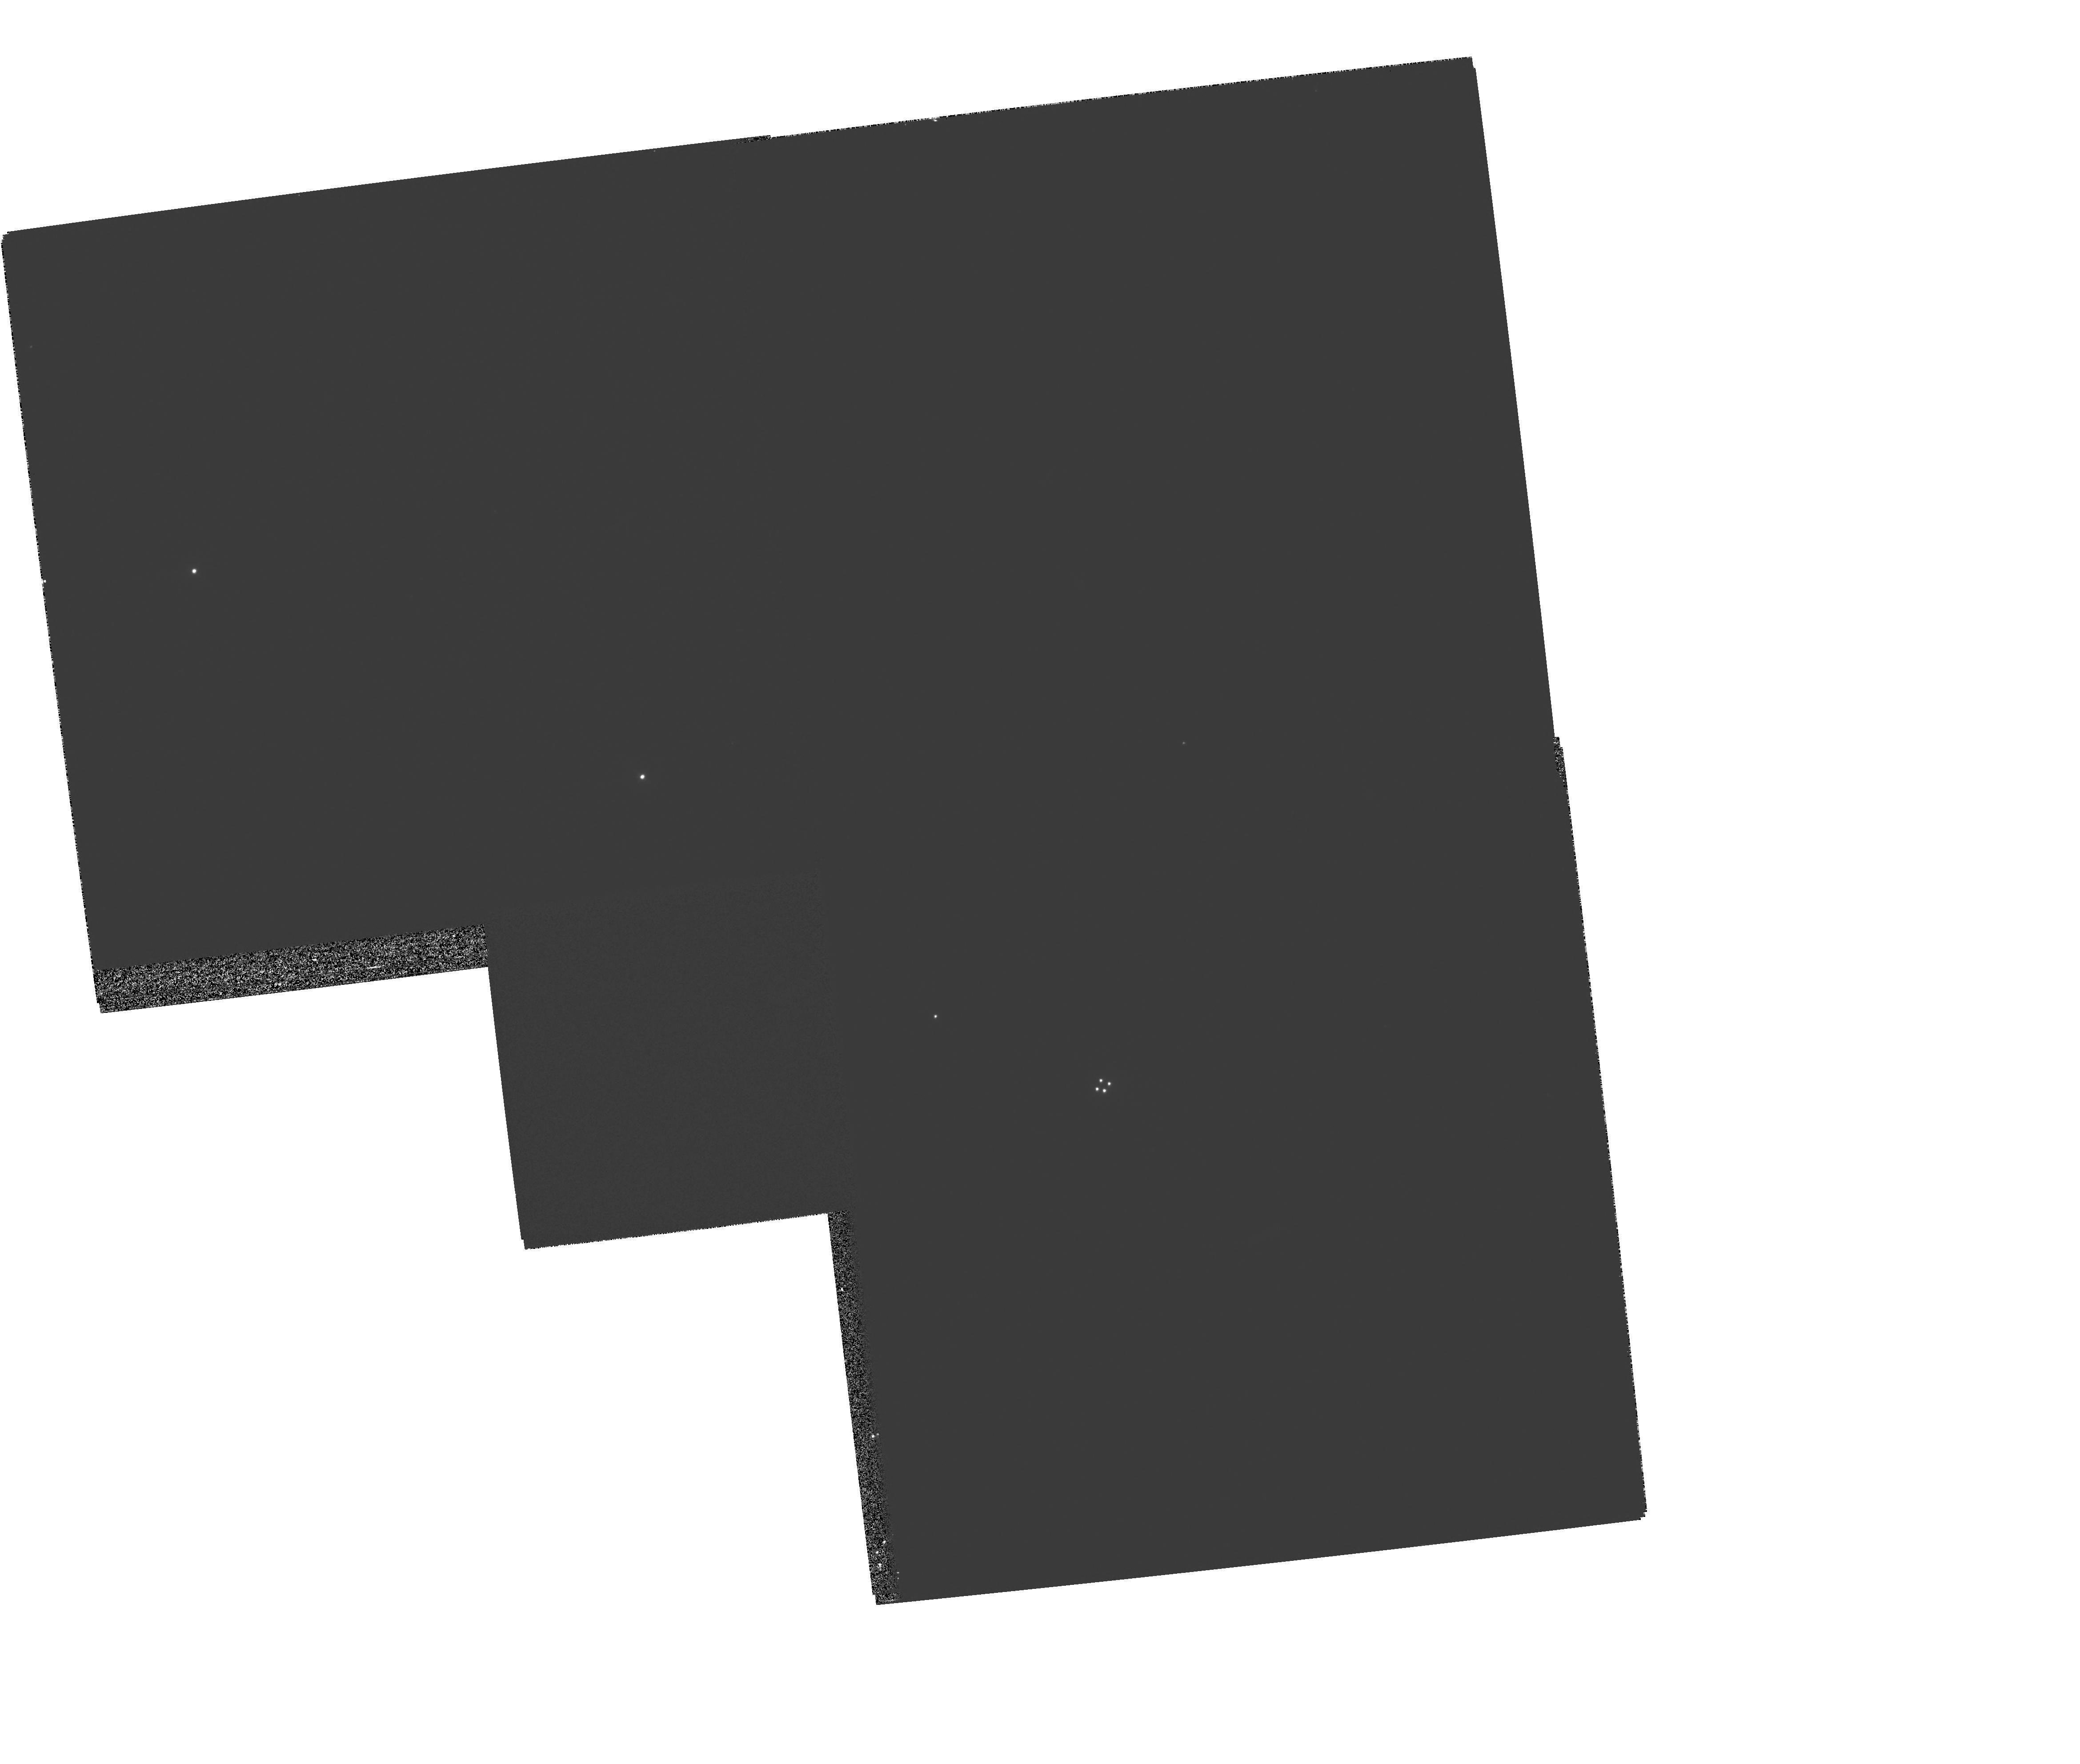
Target: MULTIPLE. Instrument: WFPC2/PC. Filter: F555W. Exposure: 5 min. Observation ID: hst_6815_07_wfpc2_pc_f555w_u3aj07

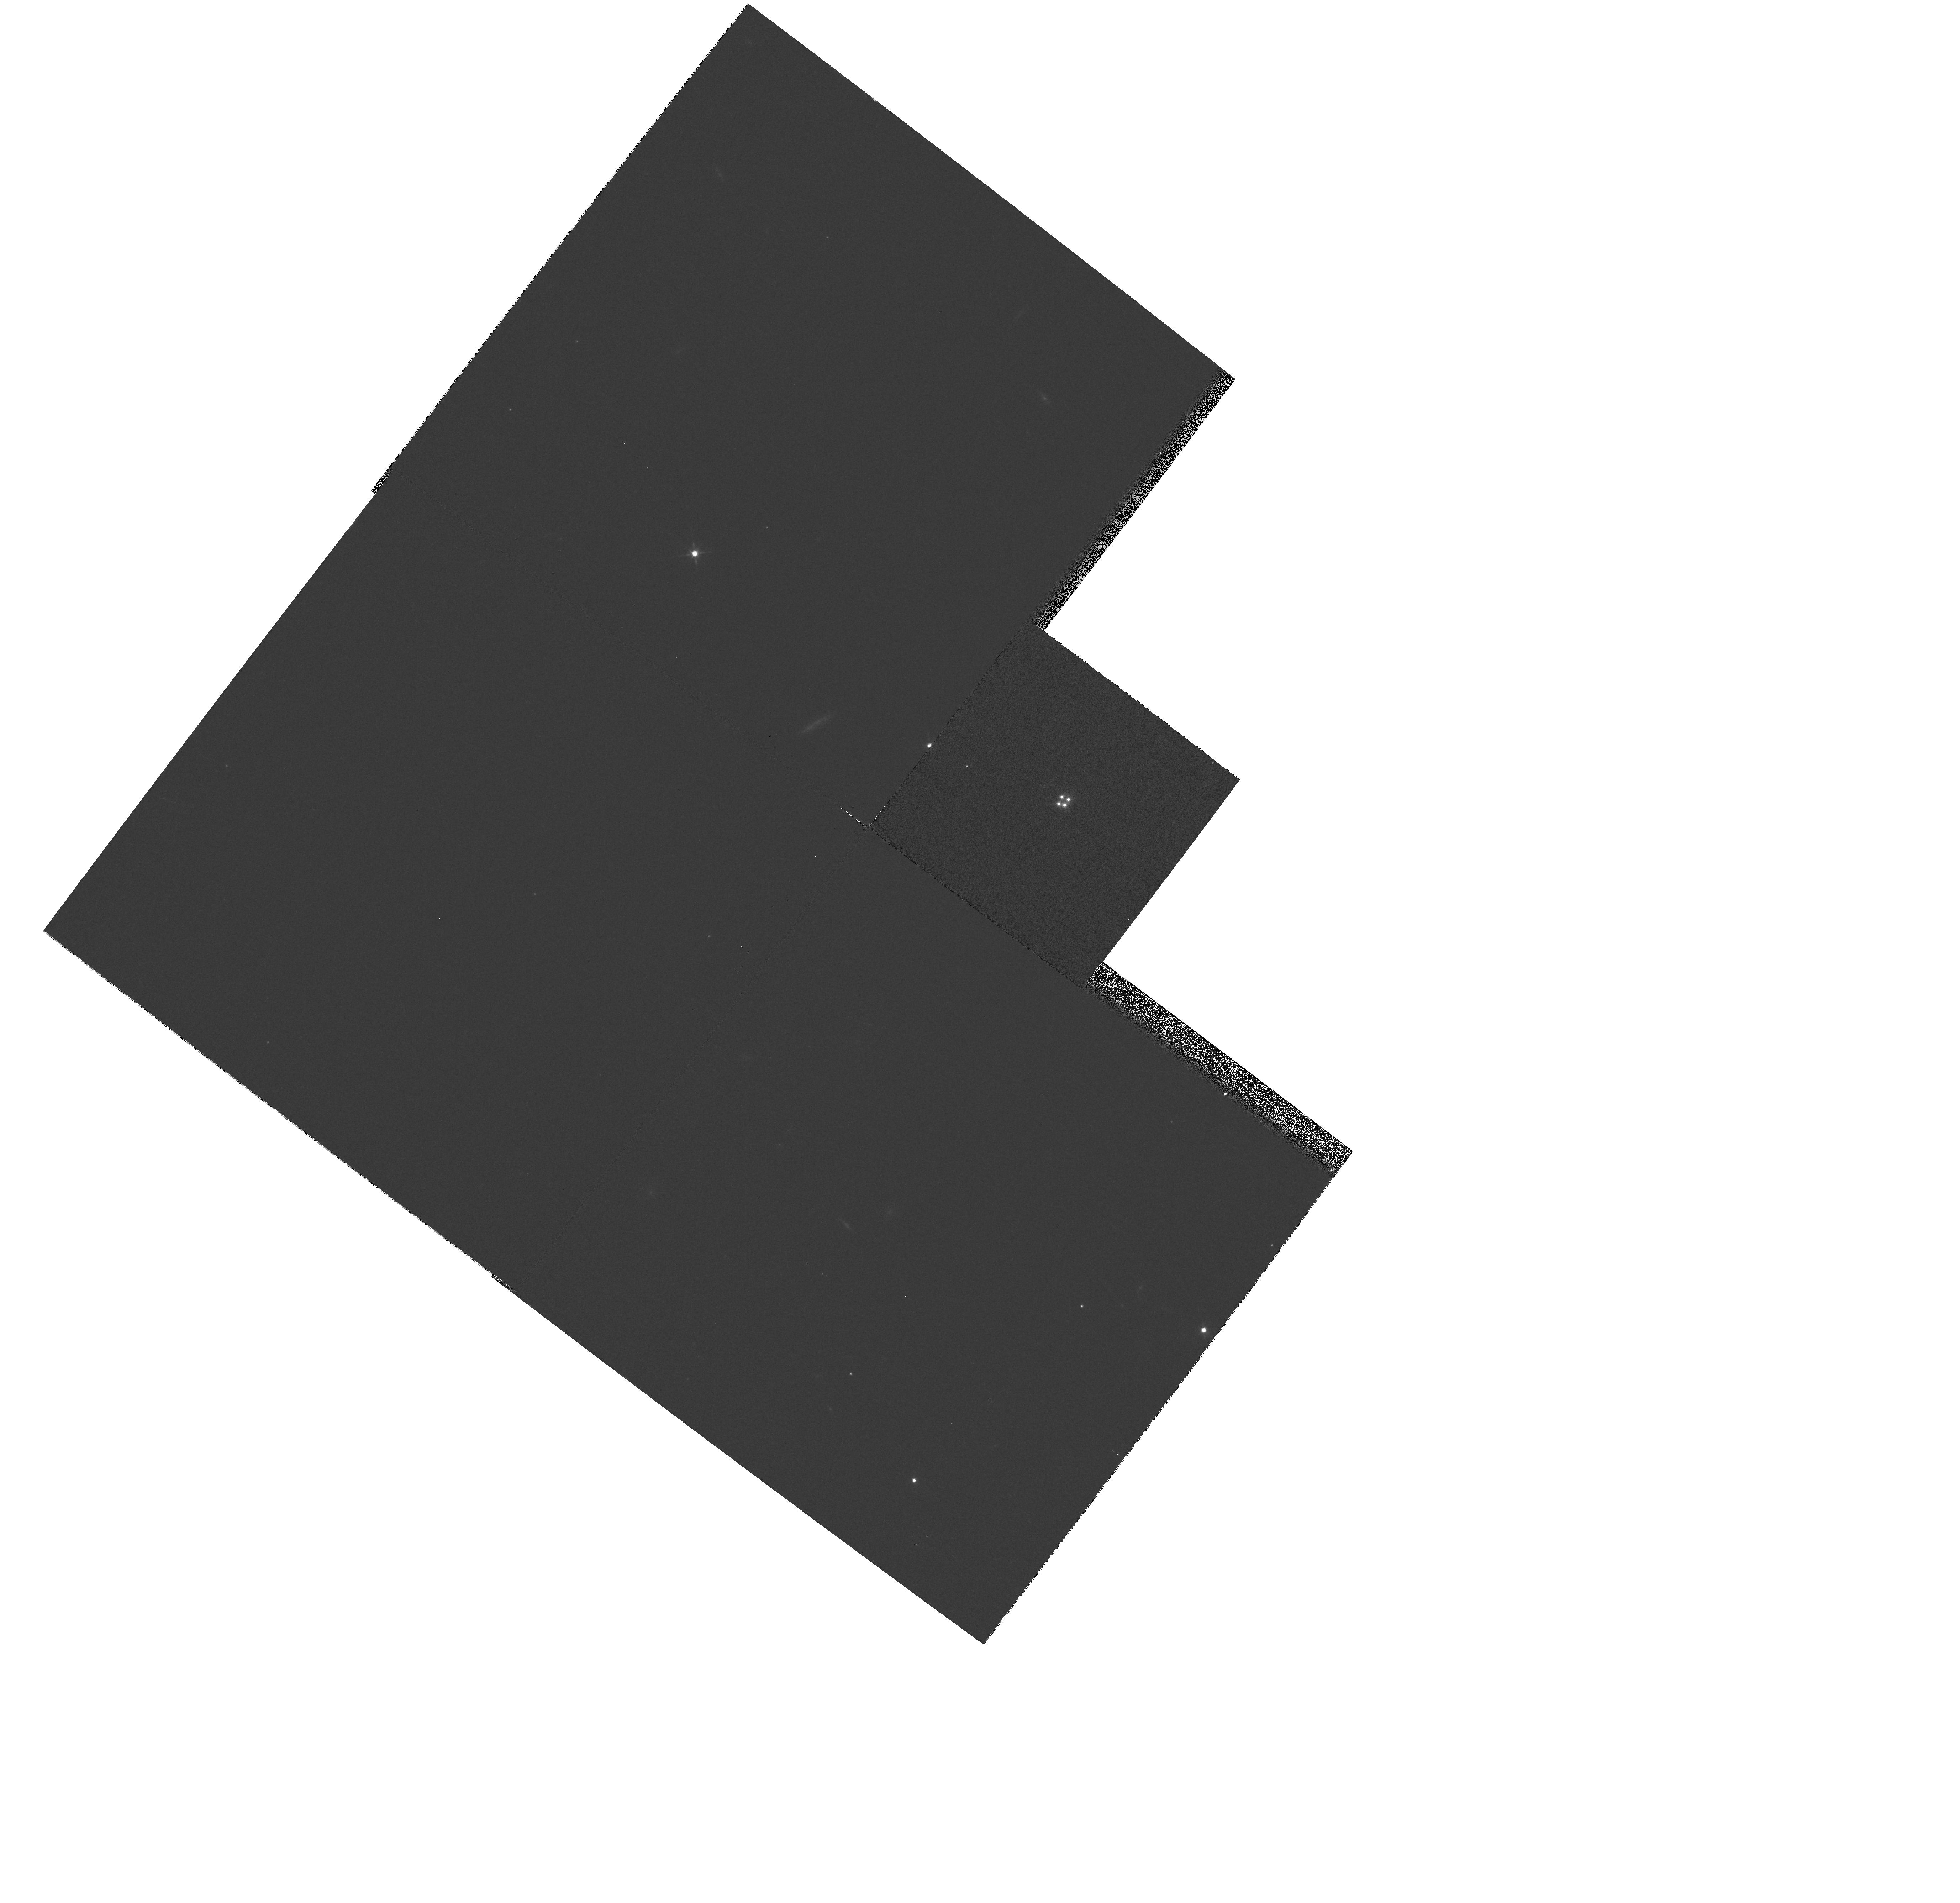
Target: H1413+1143-COMP-A. Instrument: WFPC2/PC. Filter: F702W. Exposure: 2 min. Observation ID: hst_6815_03_wfpc2_pc_f702w_u3aj03

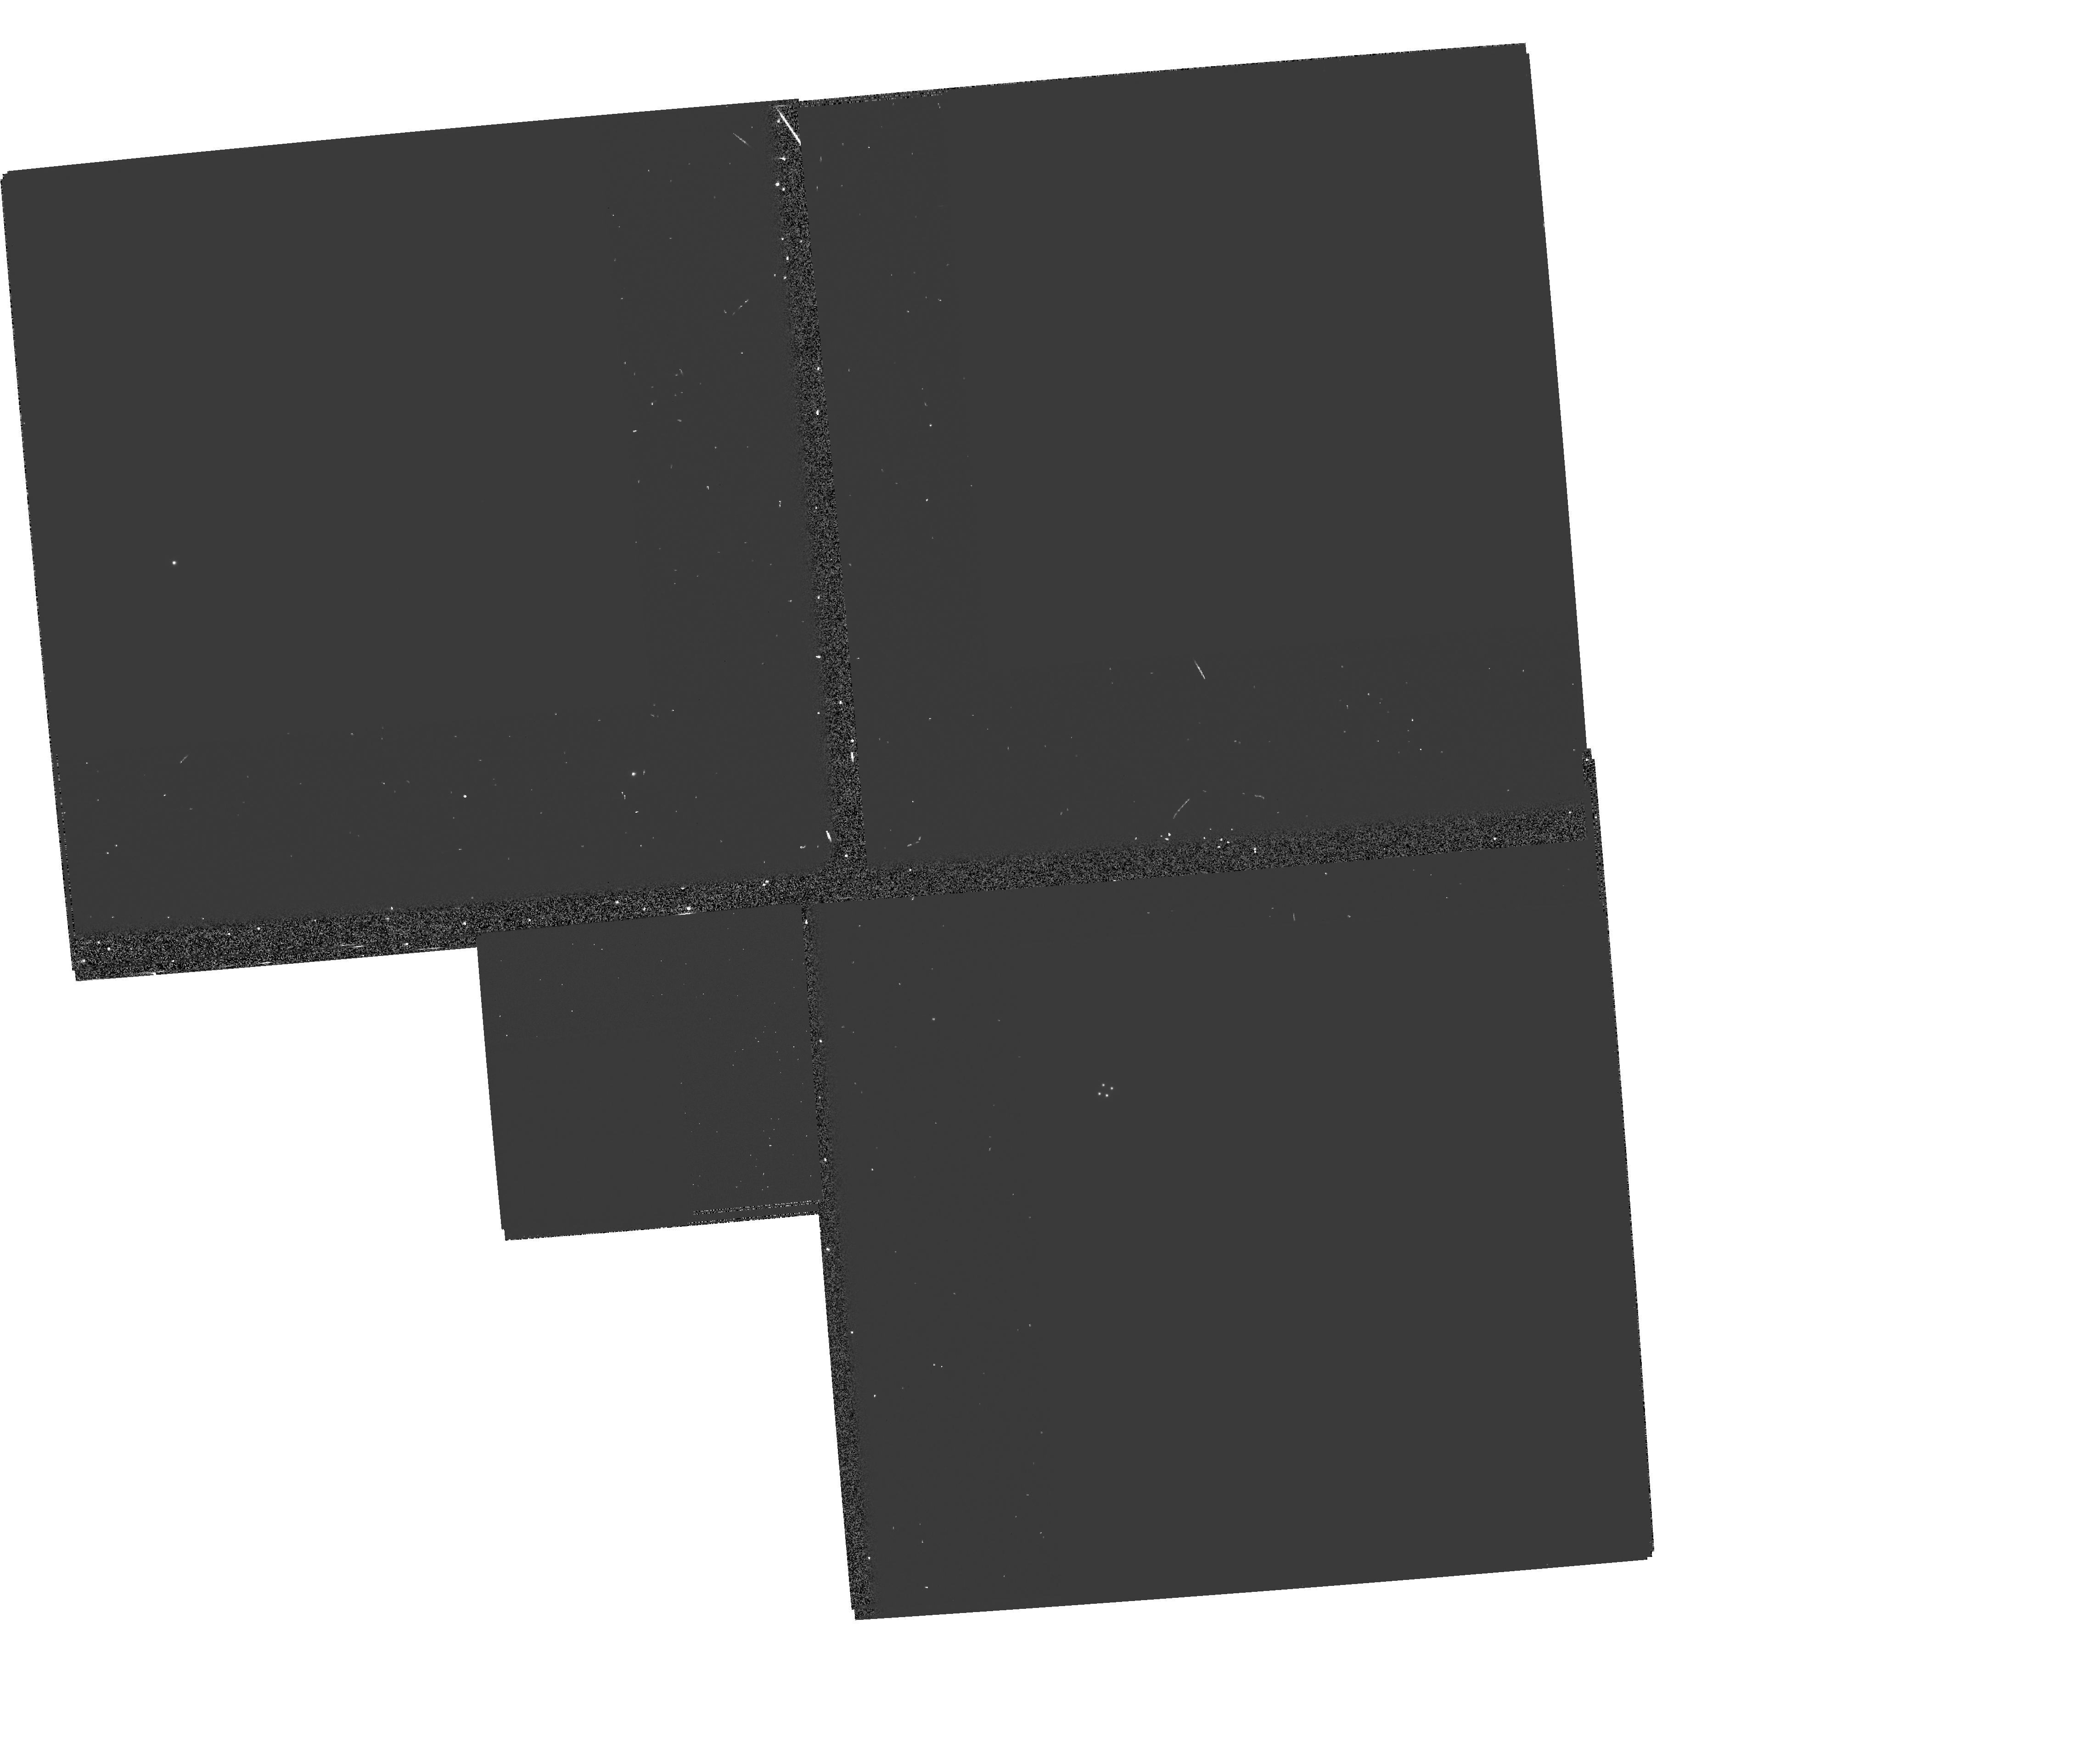
Target: MULTIPLE. Instrument: WFPC2/PC. Filter: F555W-POLQ. Exposure: 13 min. Observation ID: hst_6815_06_wfpc2_pc_f555w-polq_u3aj06

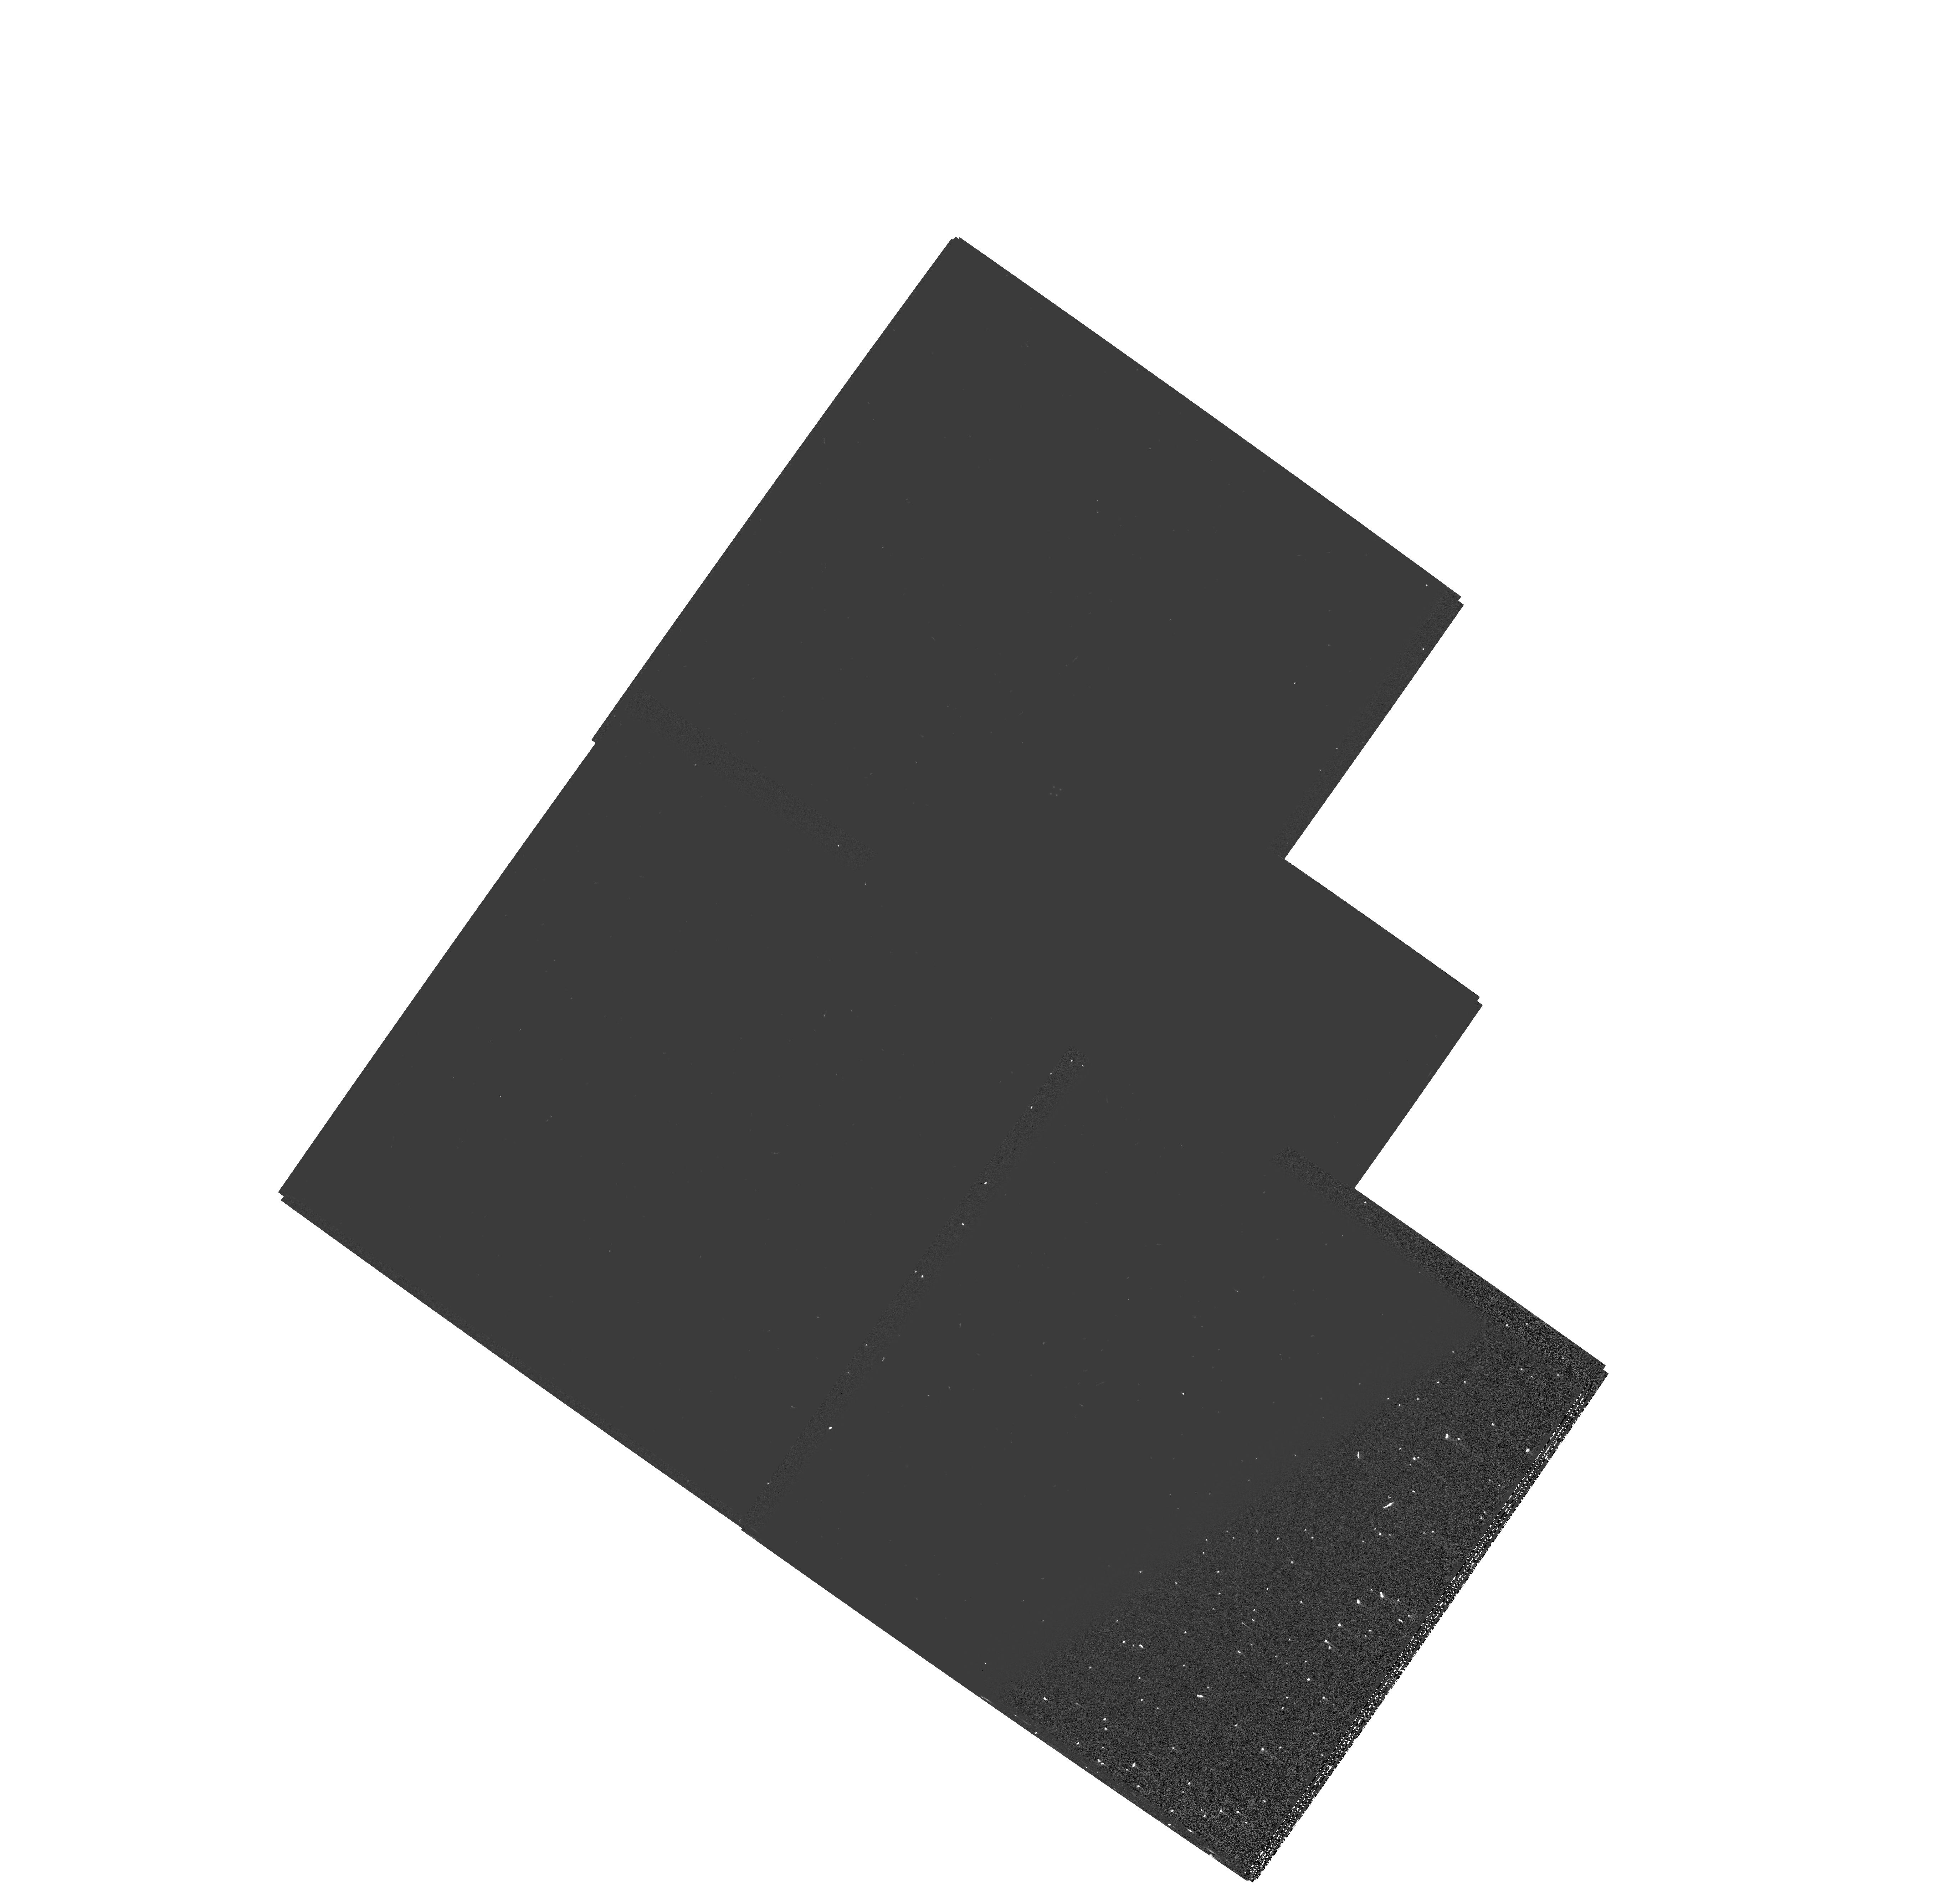
Target: MULTIPLE. Instrument: WFPC2/PC. Filter: F555W-POLQN18. Exposure: 13 min. Observation ID: hst_6815_04_wfpc2_pc_f555w-polqn18_u3aj04

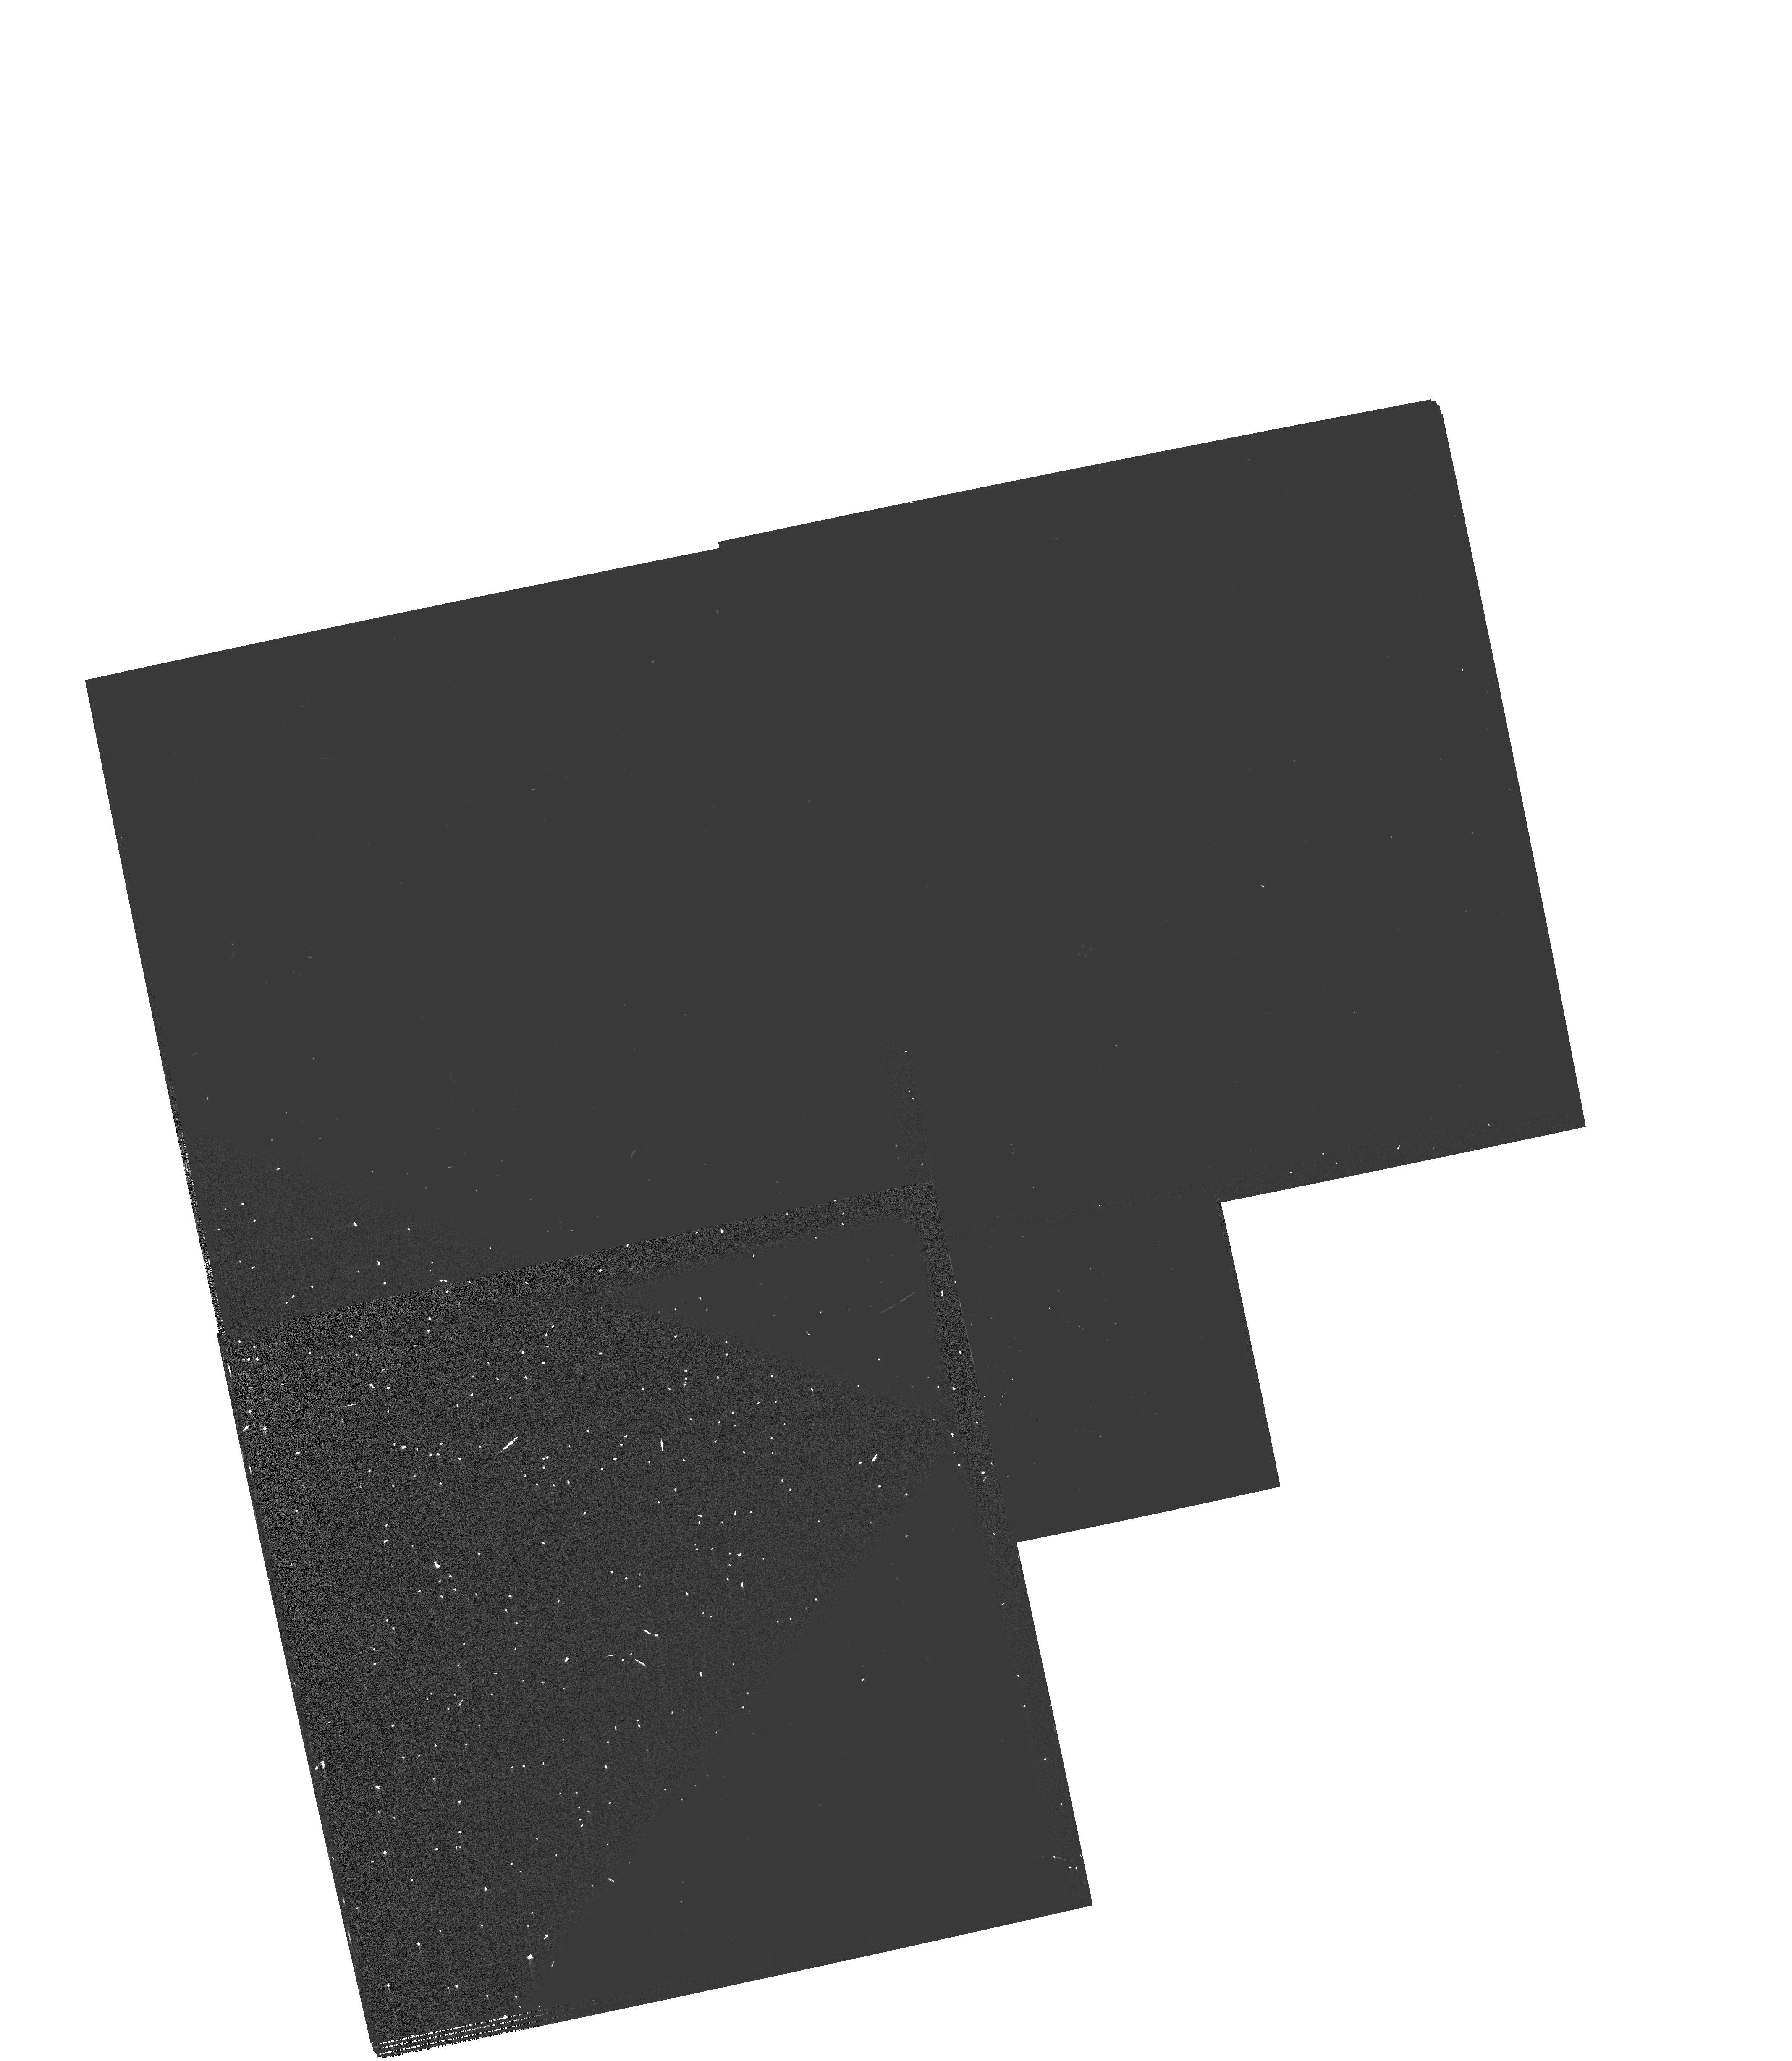
Target: MULTIPLE. Instrument: WFPC2/PC. Filter: F555W-POLQN33. Exposure: 13 min. Observation ID: hst_6815_02_wfpc2_pc_f555w-polqn33_u3aj02

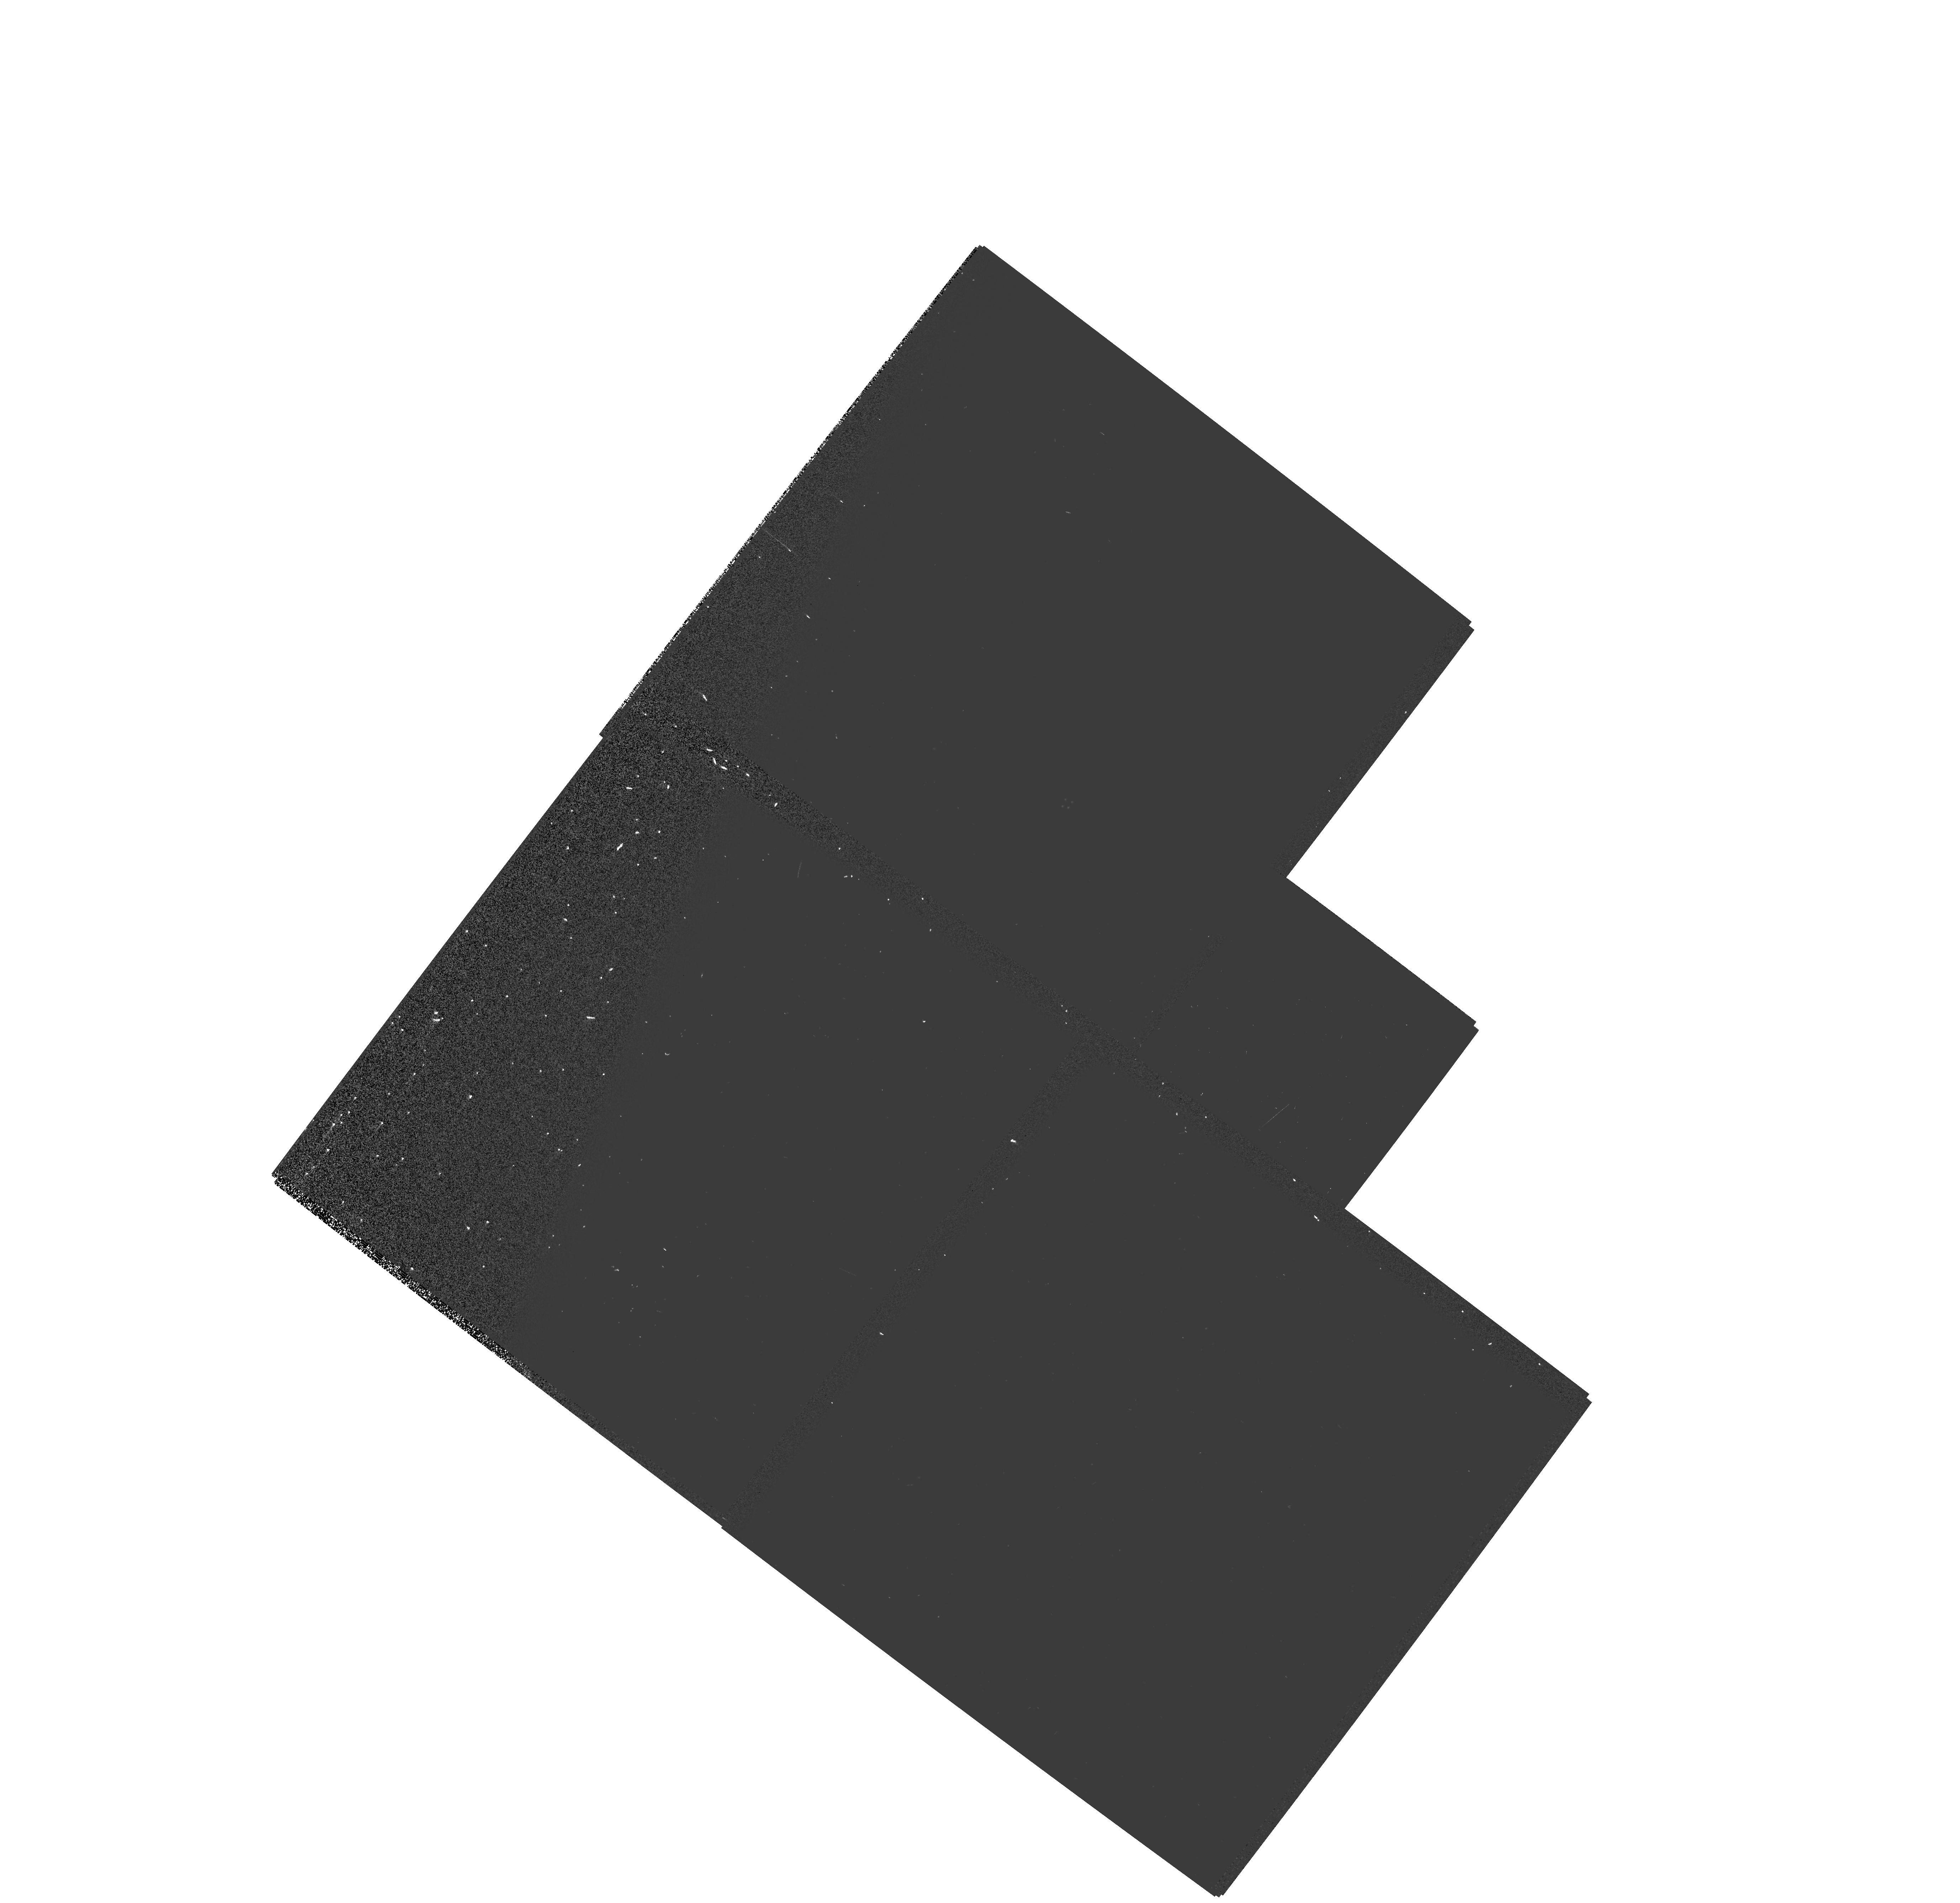
Target: MULTIPLE. Instrument: WFPC2/PC. Filter: F555W-POLQP15. Exposure: 13 min. Observation ID: hst_6815_03_wfpc2_pc_f555w-polqp15_u3aj03

The Origin of the Polarization in the Gravitationally Lensed Cloverleaf BAL QSO H1413+1143 (PI: Turnshek, David A.)

We propose a strategy to obtain WFPC2 polarimetry that will allow us to explore the polarization mechanism operating in the gravitationally lensed ``Cloverleaf'' broad absorption line (BAL) QSO H1413+1143. This is one of a number of BAL QSOs known to exhibit optical polarization, however the nature of the polarization is not understood in this class of object. This BAL QSO manifests itself as 4 lensed components, however the weakness of the broad emission lines in component D relative to components A, B, C, indicate that the size-scale of the amplified regions are substantially smaller for component D (microlensing) in comparison to components A, B, C. This fact should allow us to constrain the size-scale of the polarized light in the Cloverleaf. The net polarization of the Cloverleaf is ~ 4.5\% and the brightnesses of the components are not too different. If the polarization originates close in to the central source, all four components should be polarized equally. However, if the polarization originates in a large scattering region, component D should have near zero polarization while the remain components should have ~ 6\% polarization. While the polarizations are small, we can take advantage of the fact that we are looking for differences in polarizations between the 4 components, not an absolute polarization for any single component. We believe that the observing strategy we have developed for WFPC2 will allow us to measure differences in polarization on the order of ~ 1\%. However, even if we achieve an accuracy of ~ 2-- 3\%, we should be able to test the extreme model we propose.